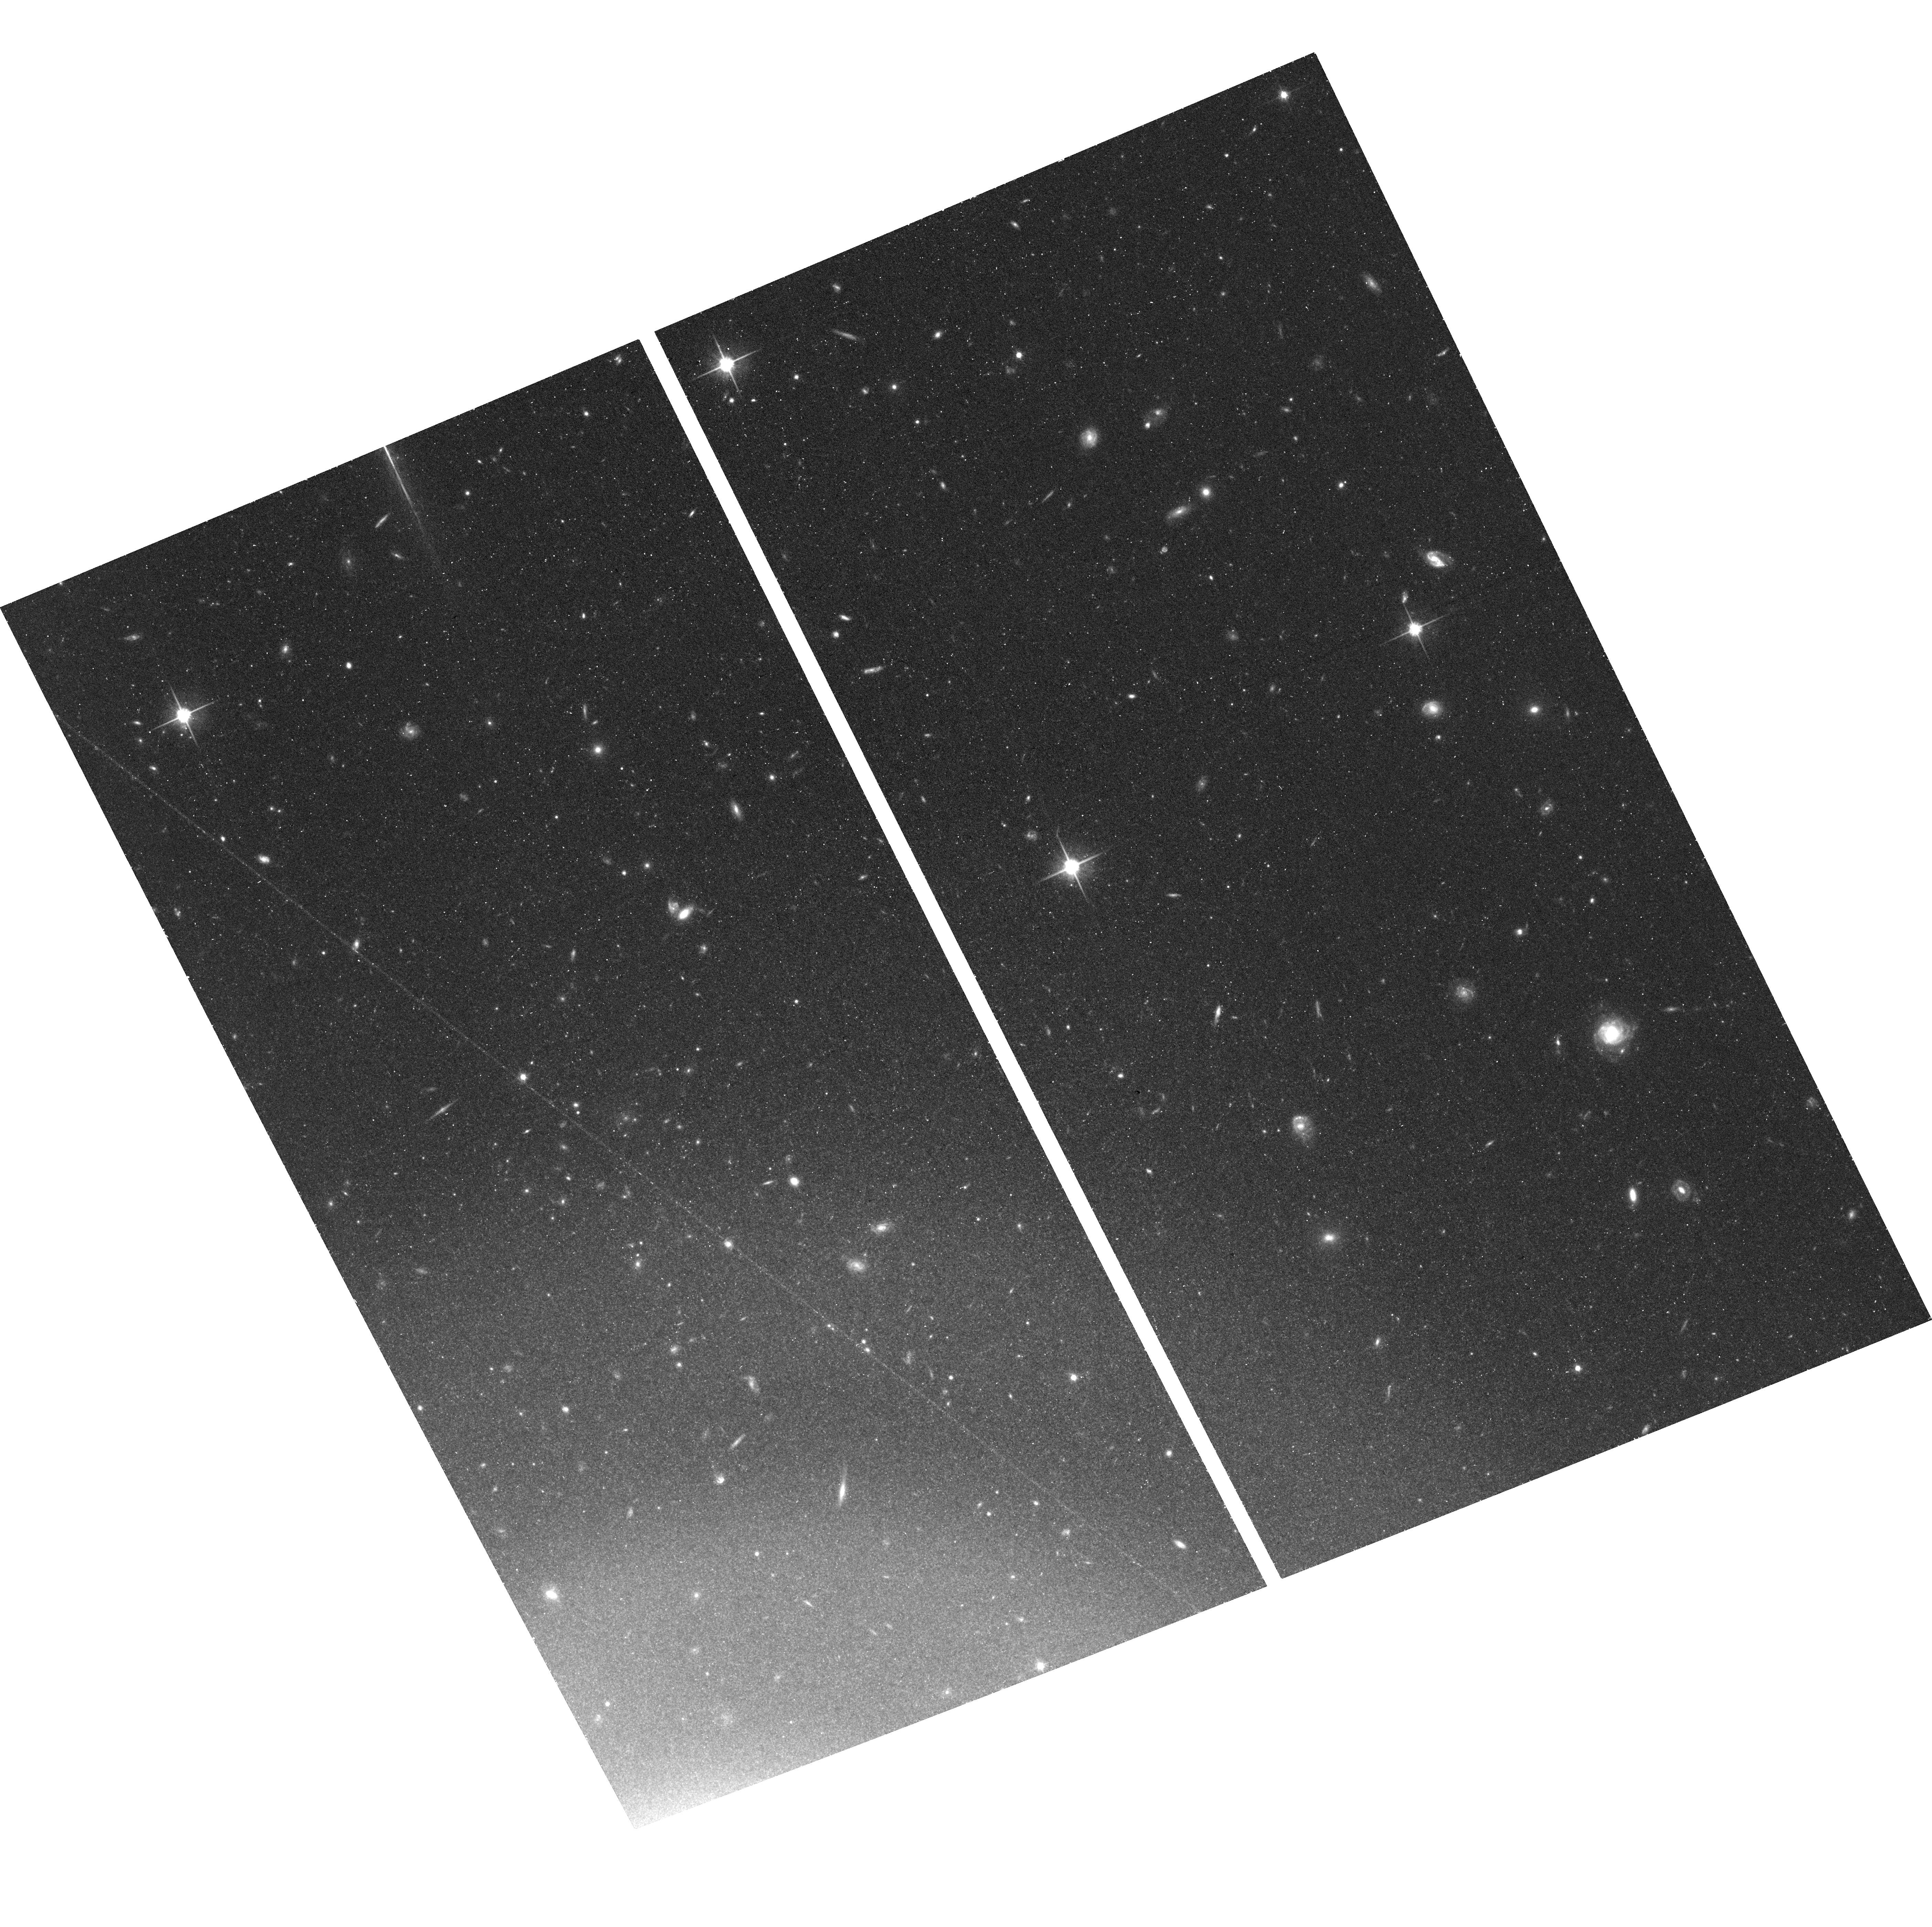
Target: NGC-4457. Instrument: ACS/WFC. Filter: F814W. Exposure: 39 min. Observation ID: hst_16453_01_acs_wfc_f814w_jehz01

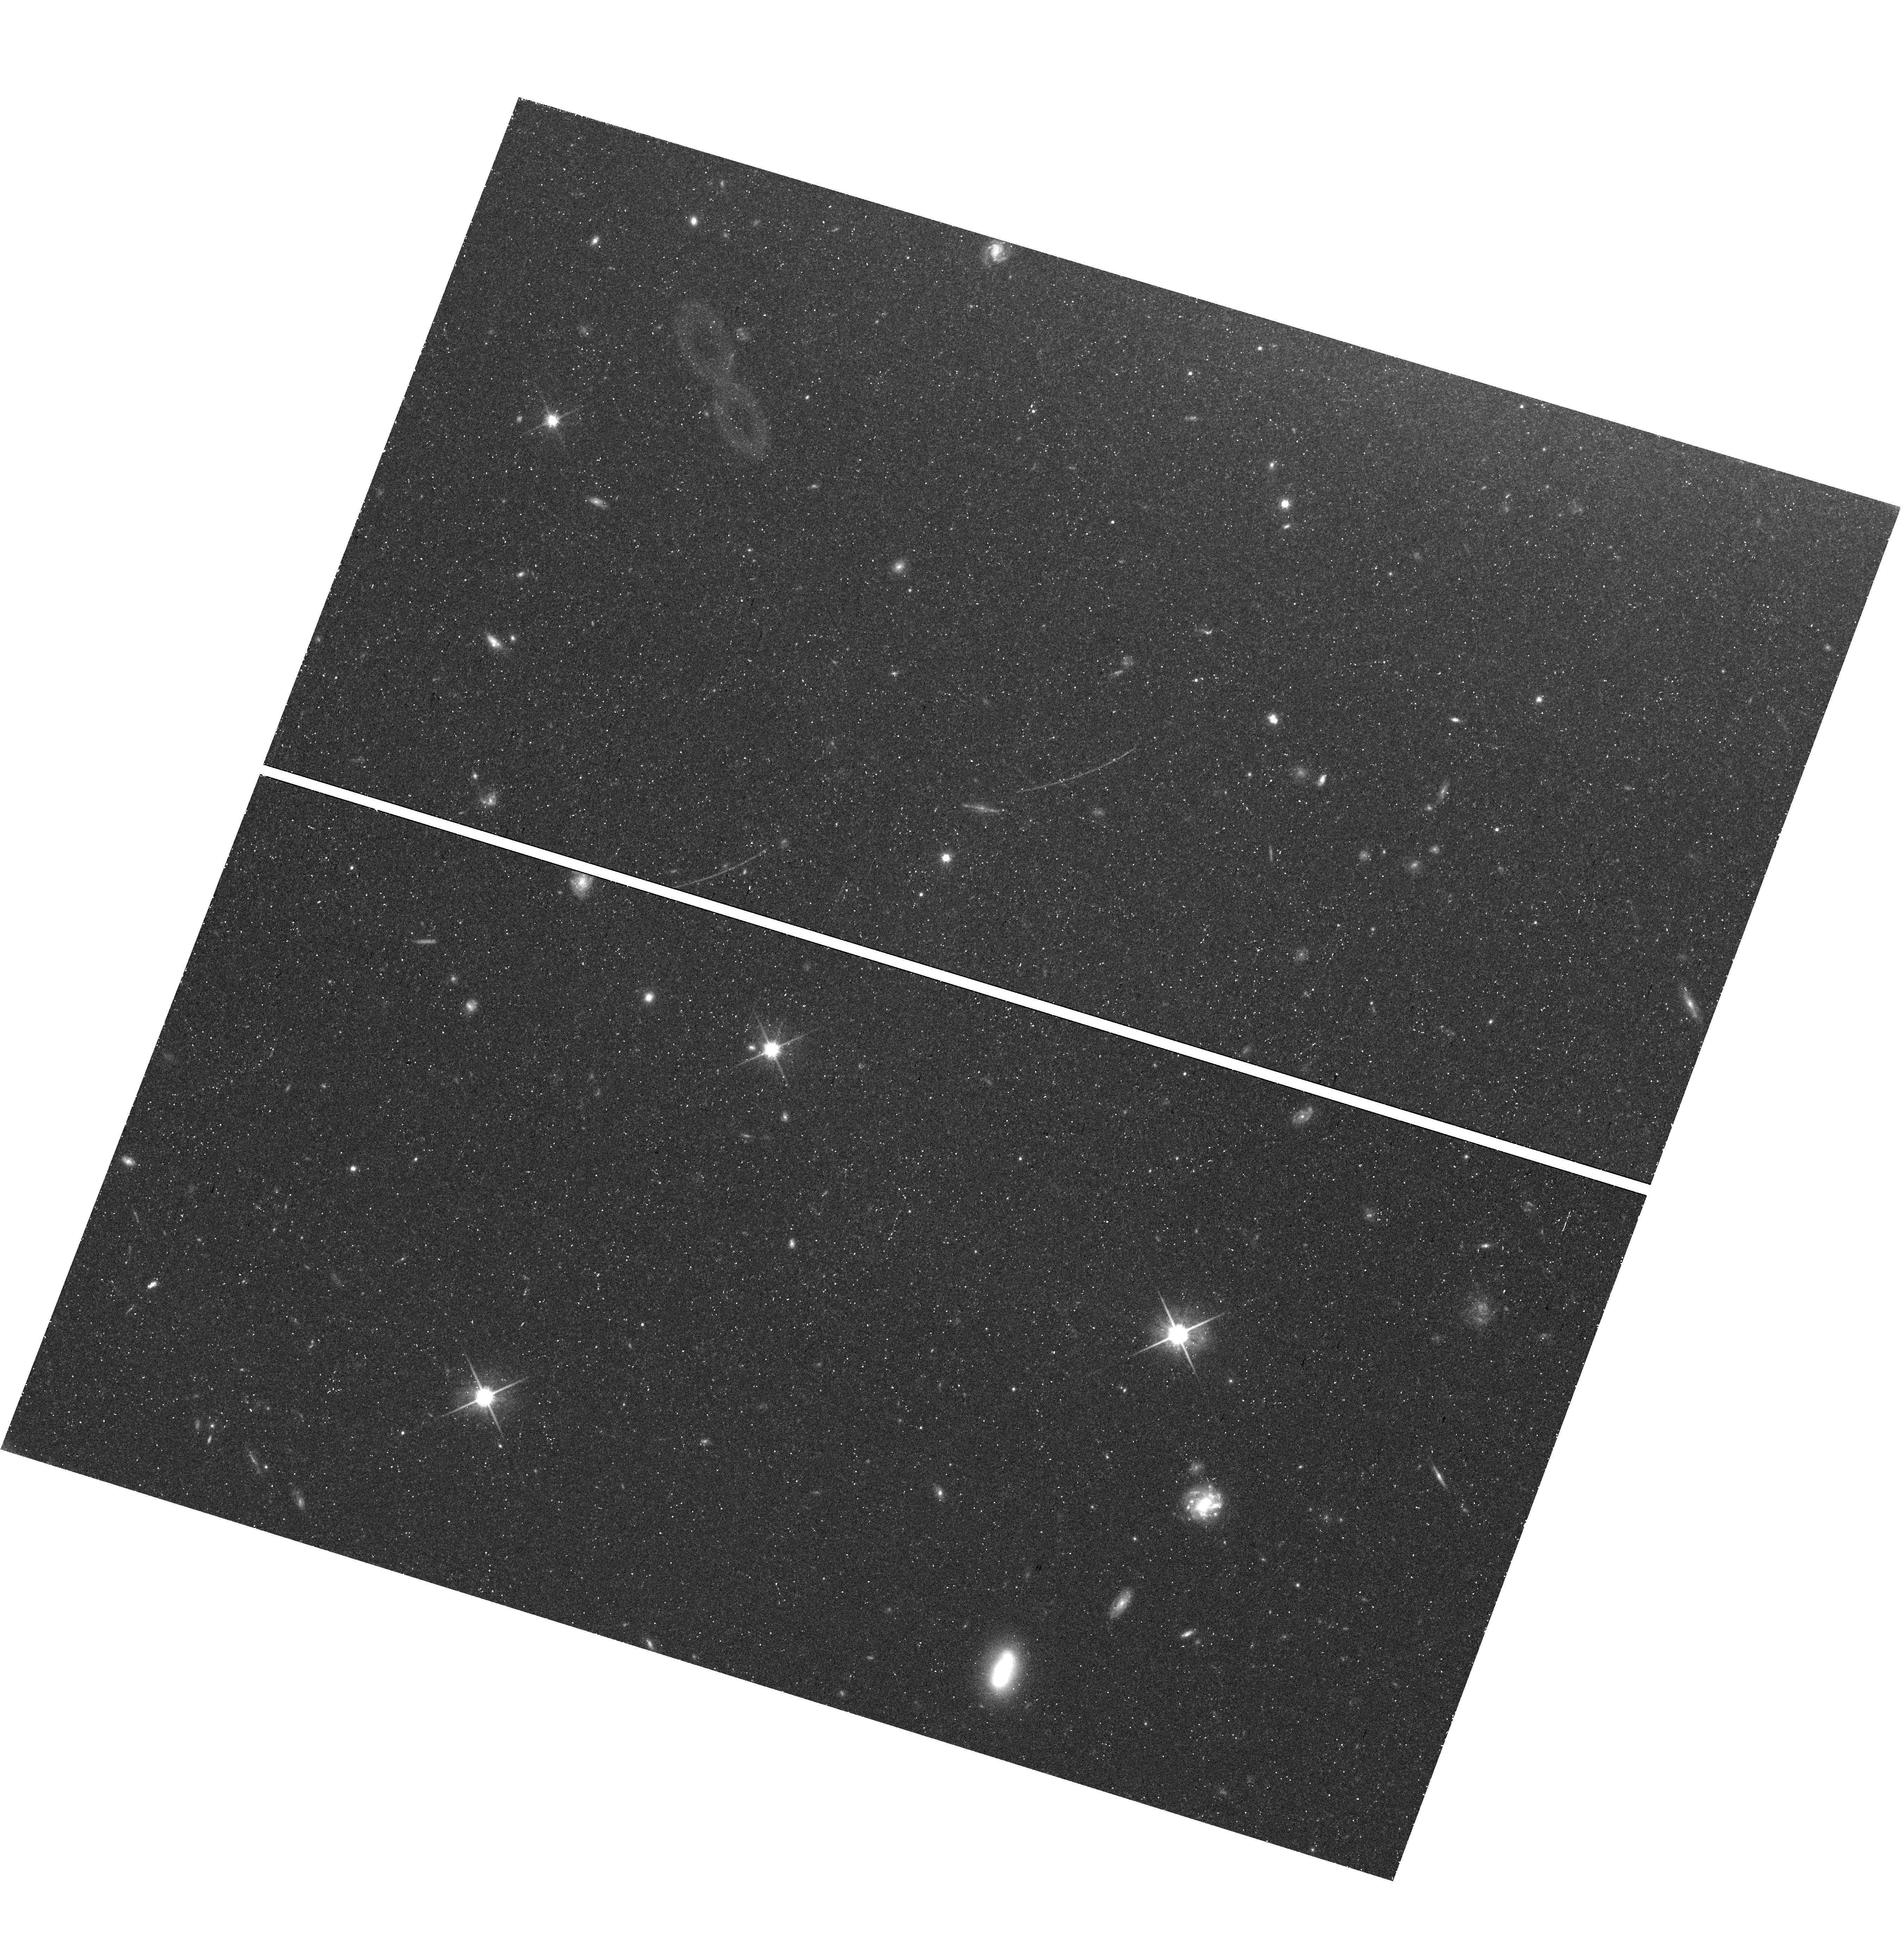
Target: field at RA 187.274°, Dec 3.520°. Instrument: WFC3/UVIS. Filter: F814W. Exposure: 43 min. Observation ID: hst_16453_03_wfc3_uvis_f814w_iehz03

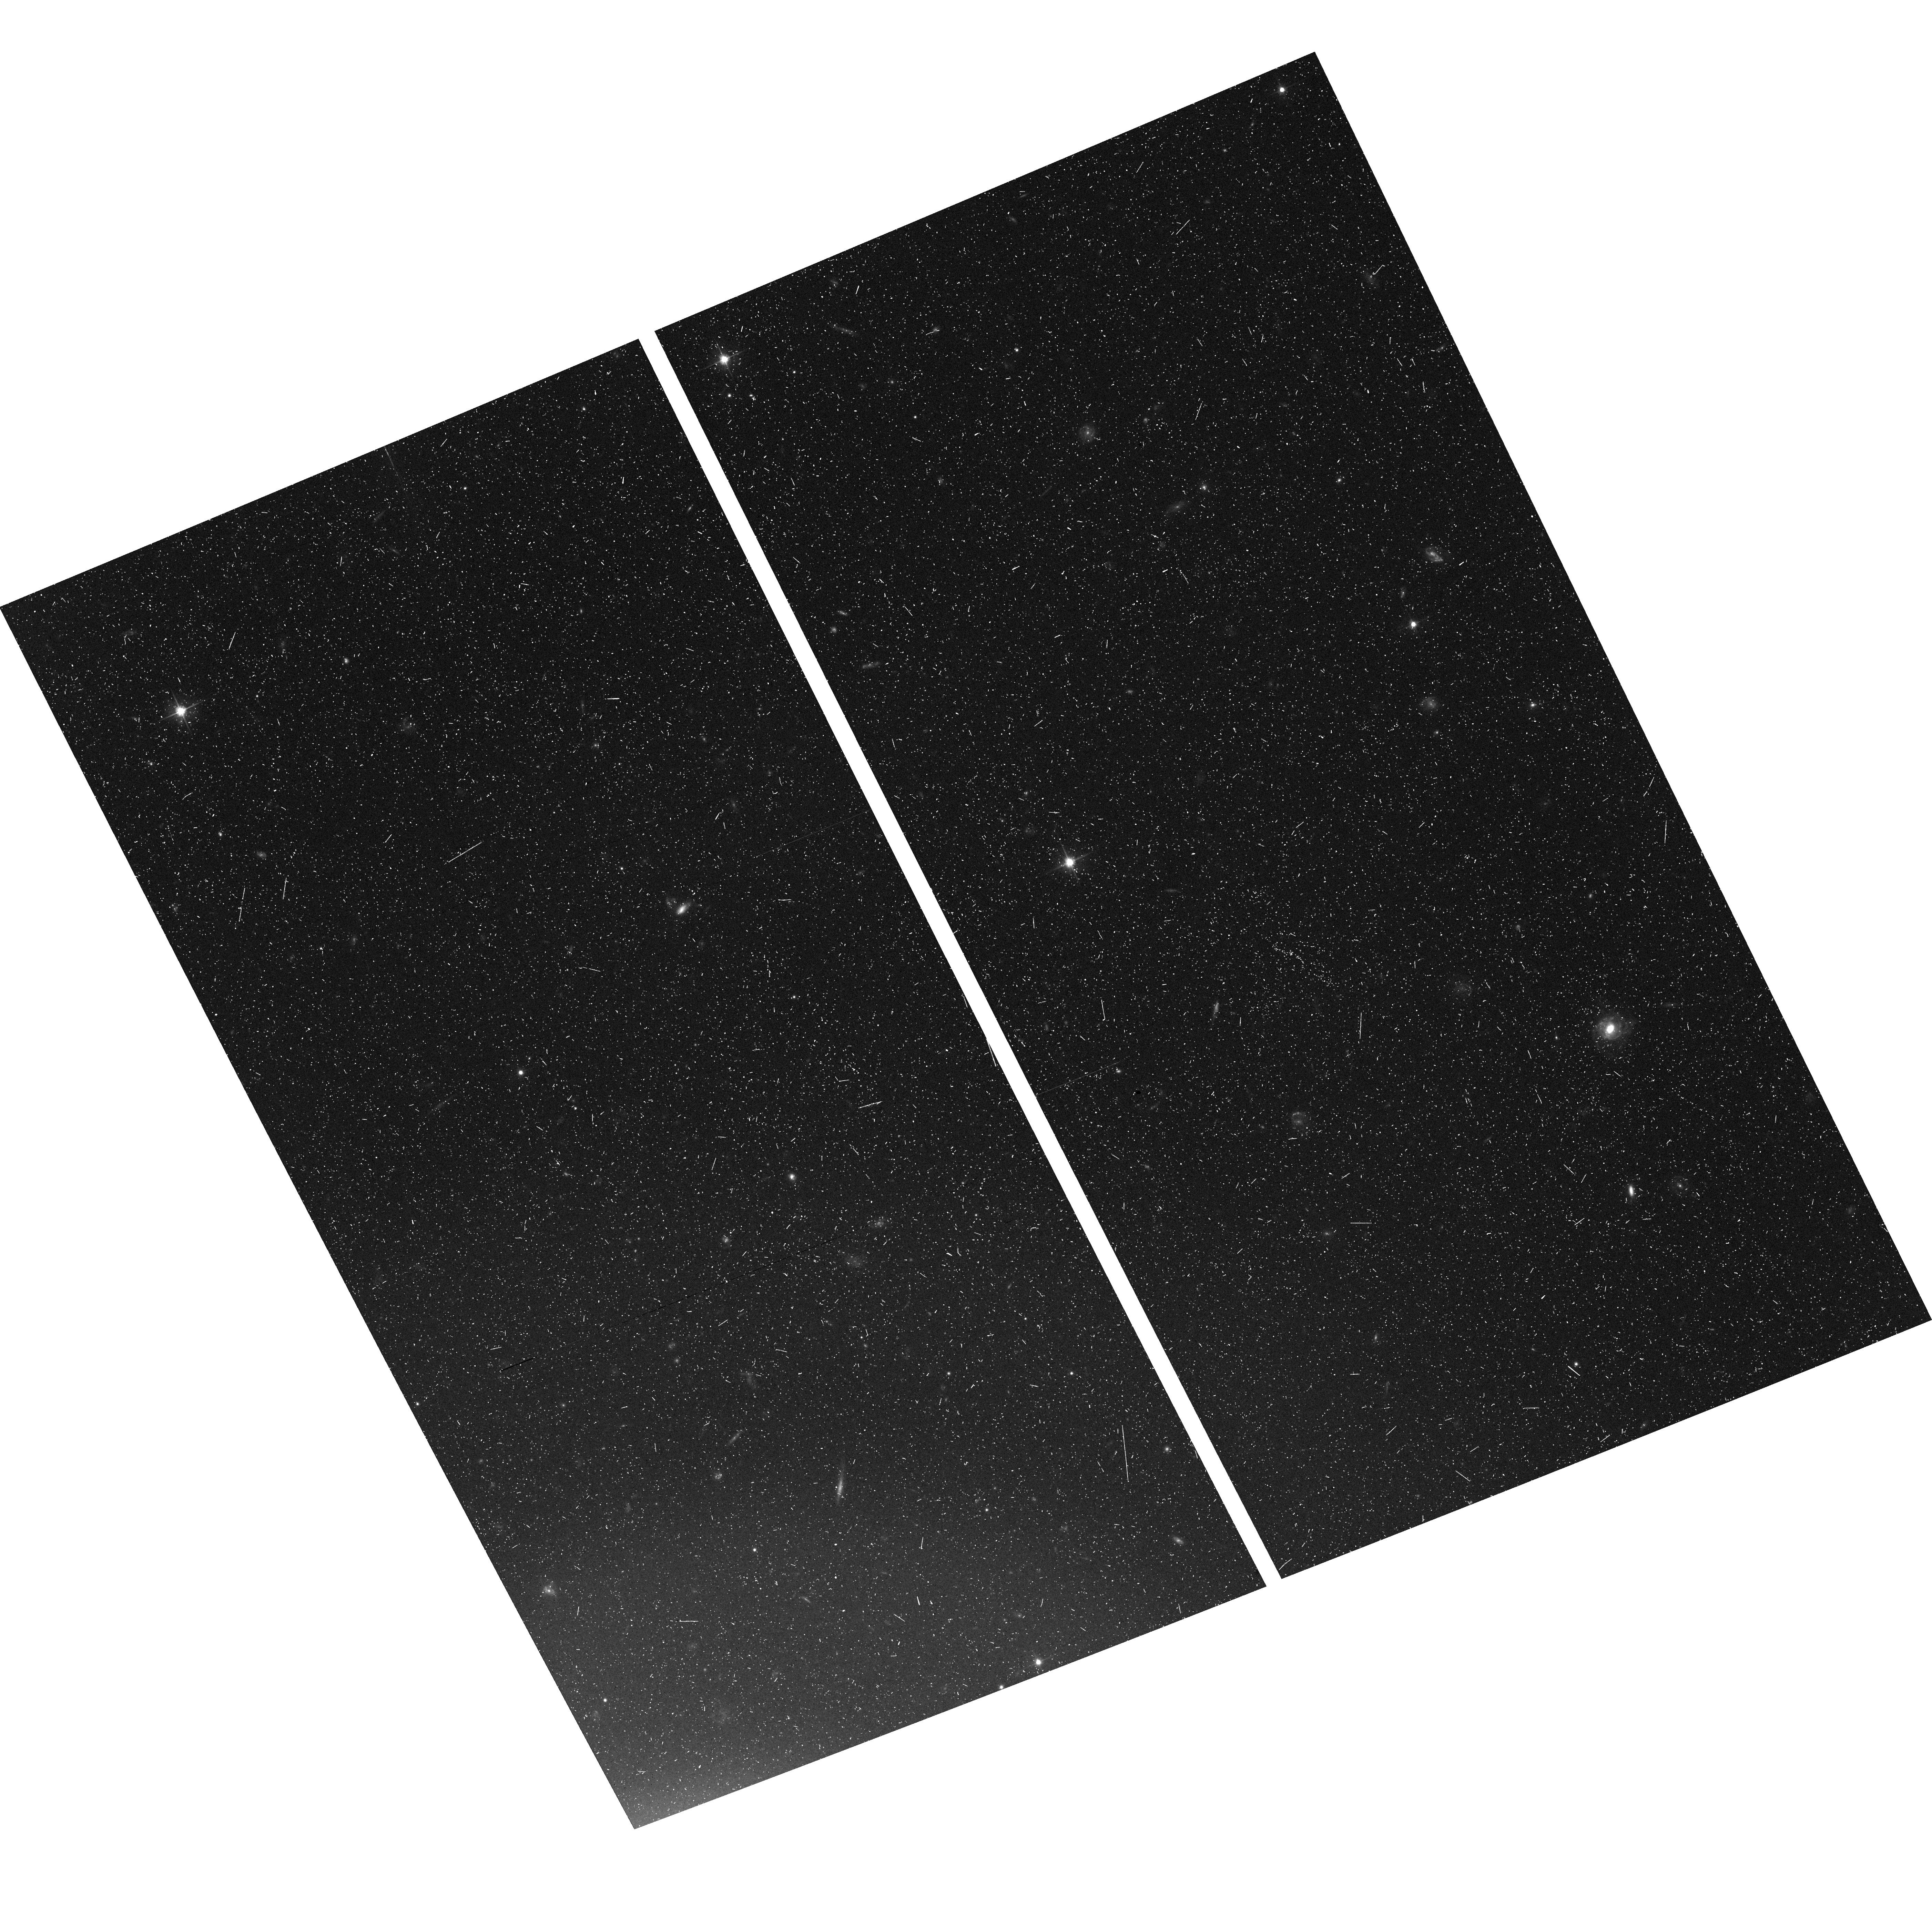
Target: NGC-4457. Instrument: ACS/WFC. Filter: F606W. Exposure: 20 min. Observation ID: hst_16453_53_acs_wfc_f606w_jehz53

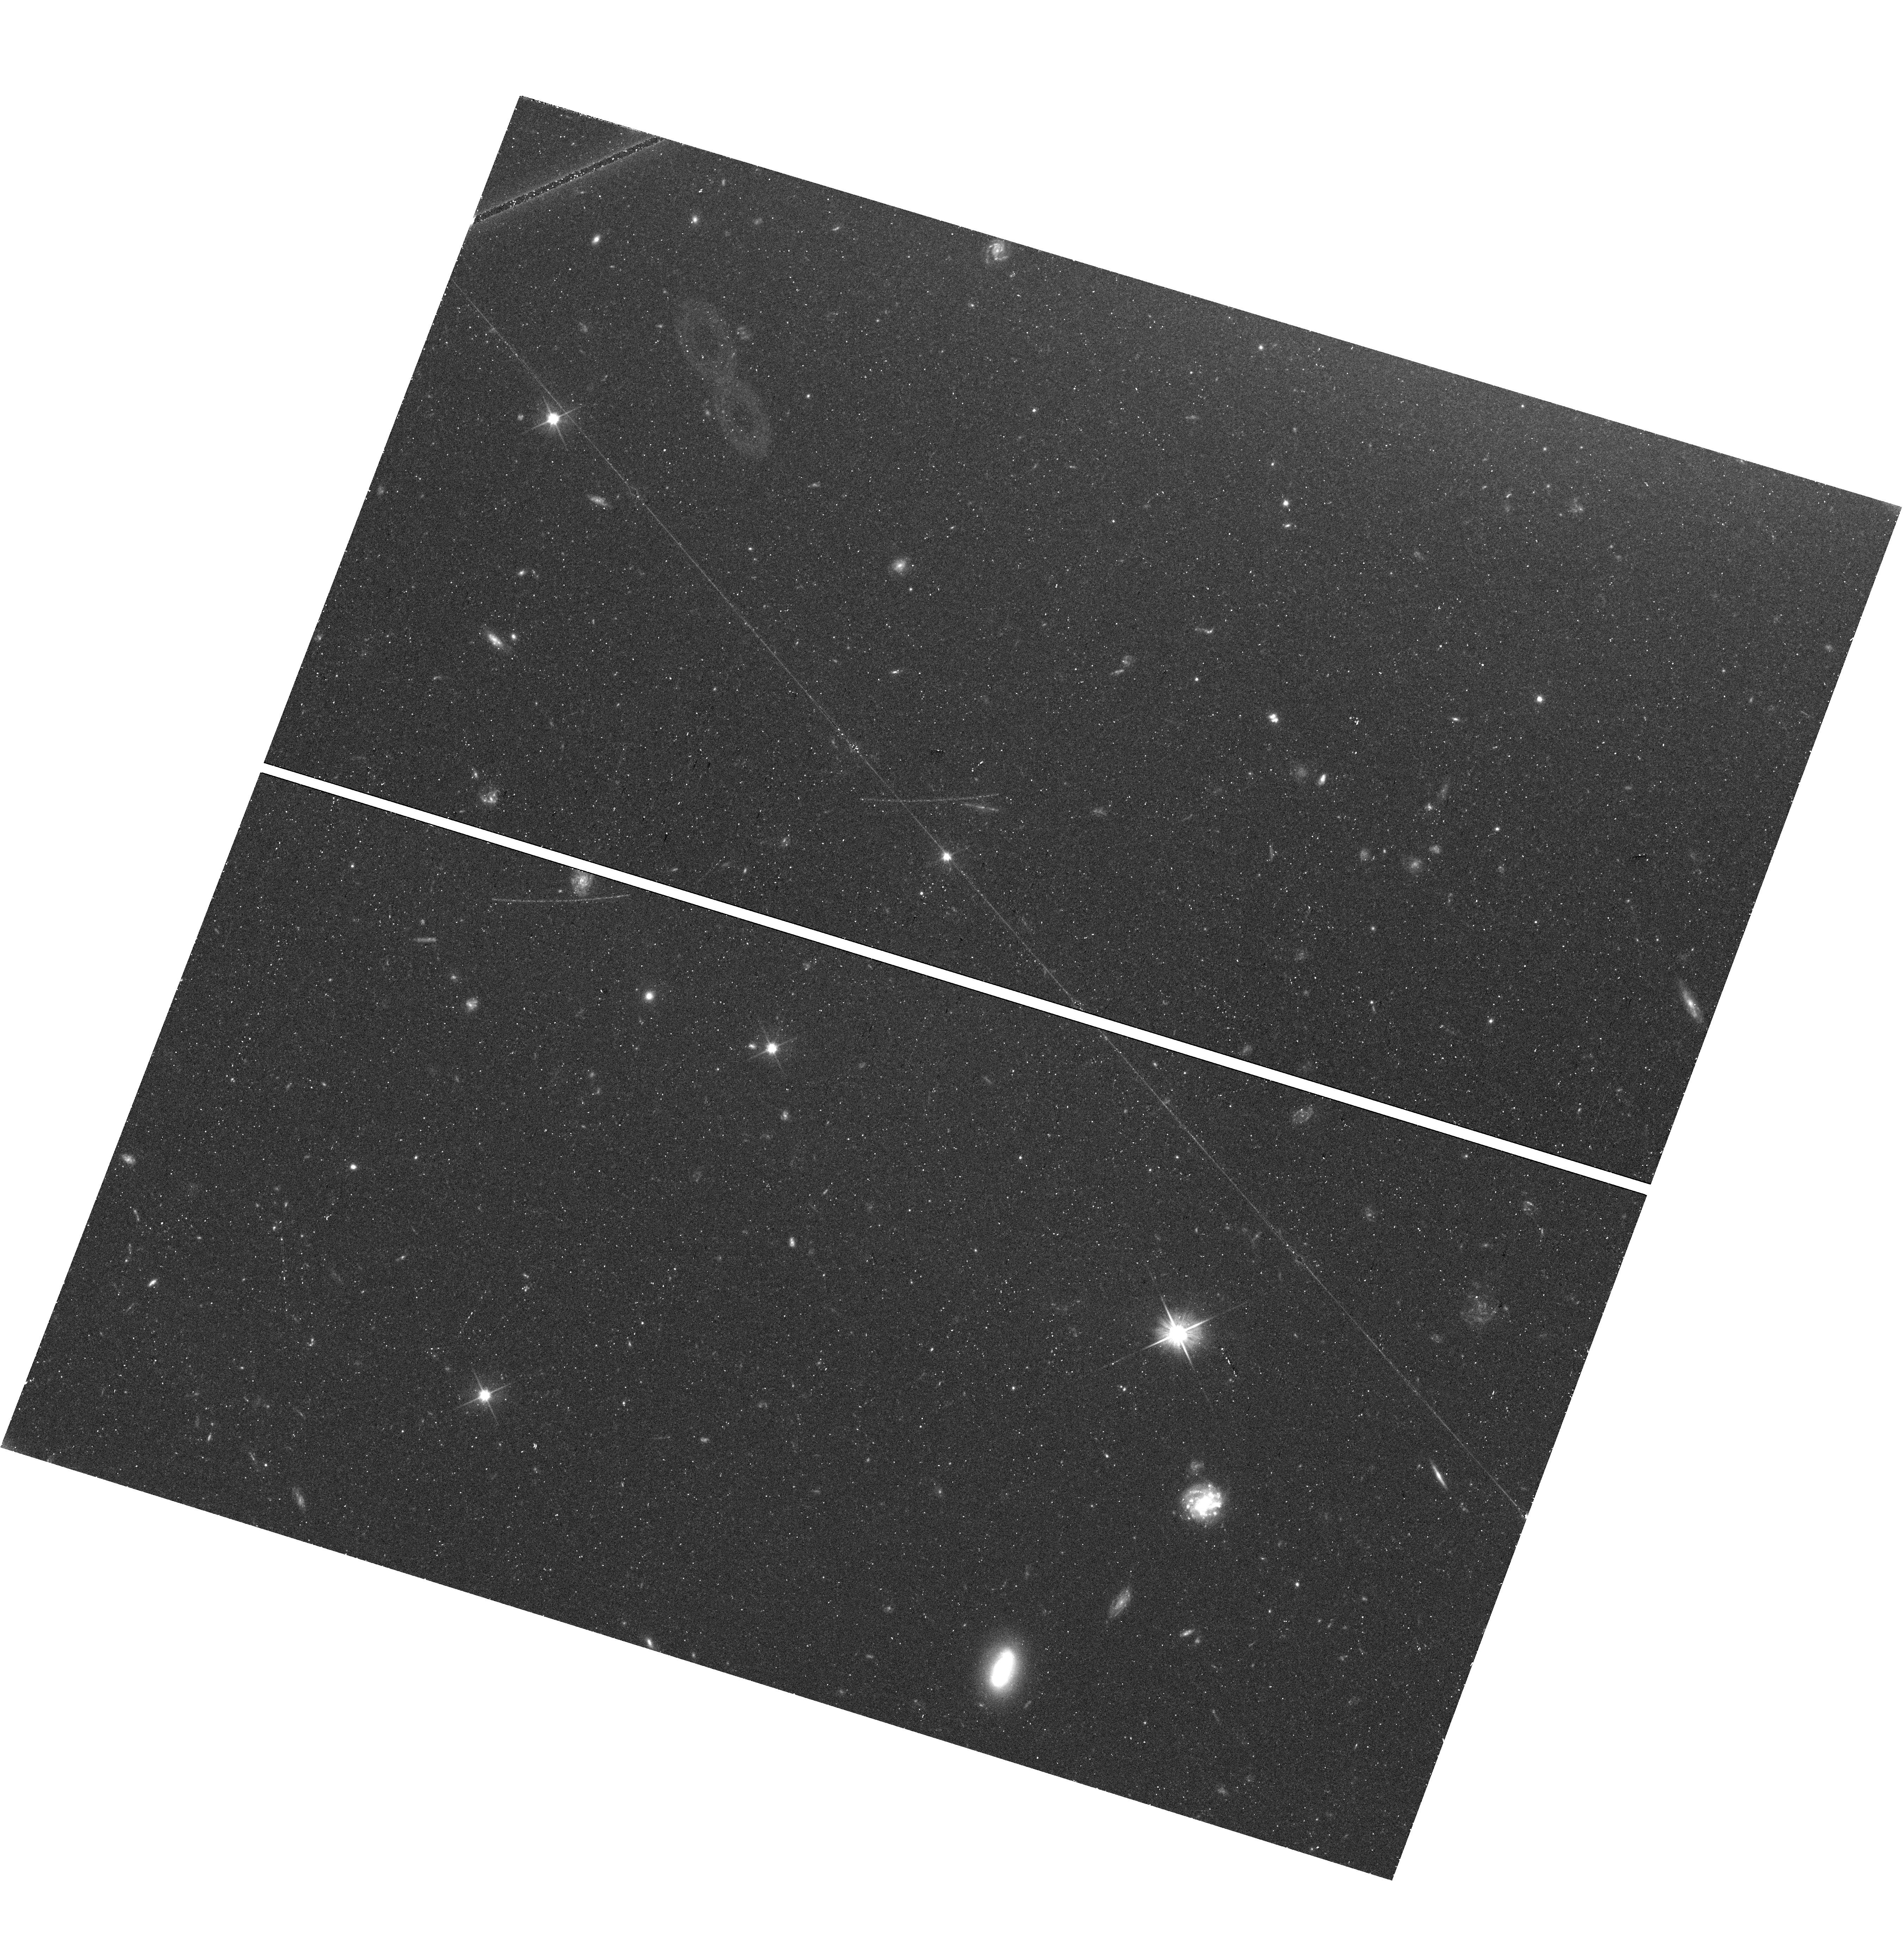
Target: field at RA 187.274°, Dec 3.520°. Instrument: WFC3/UVIS. Filter: F606W. Exposure: 43 min. Observation ID: hst_16453_03_wfc3_uvis_f606w_iehz03

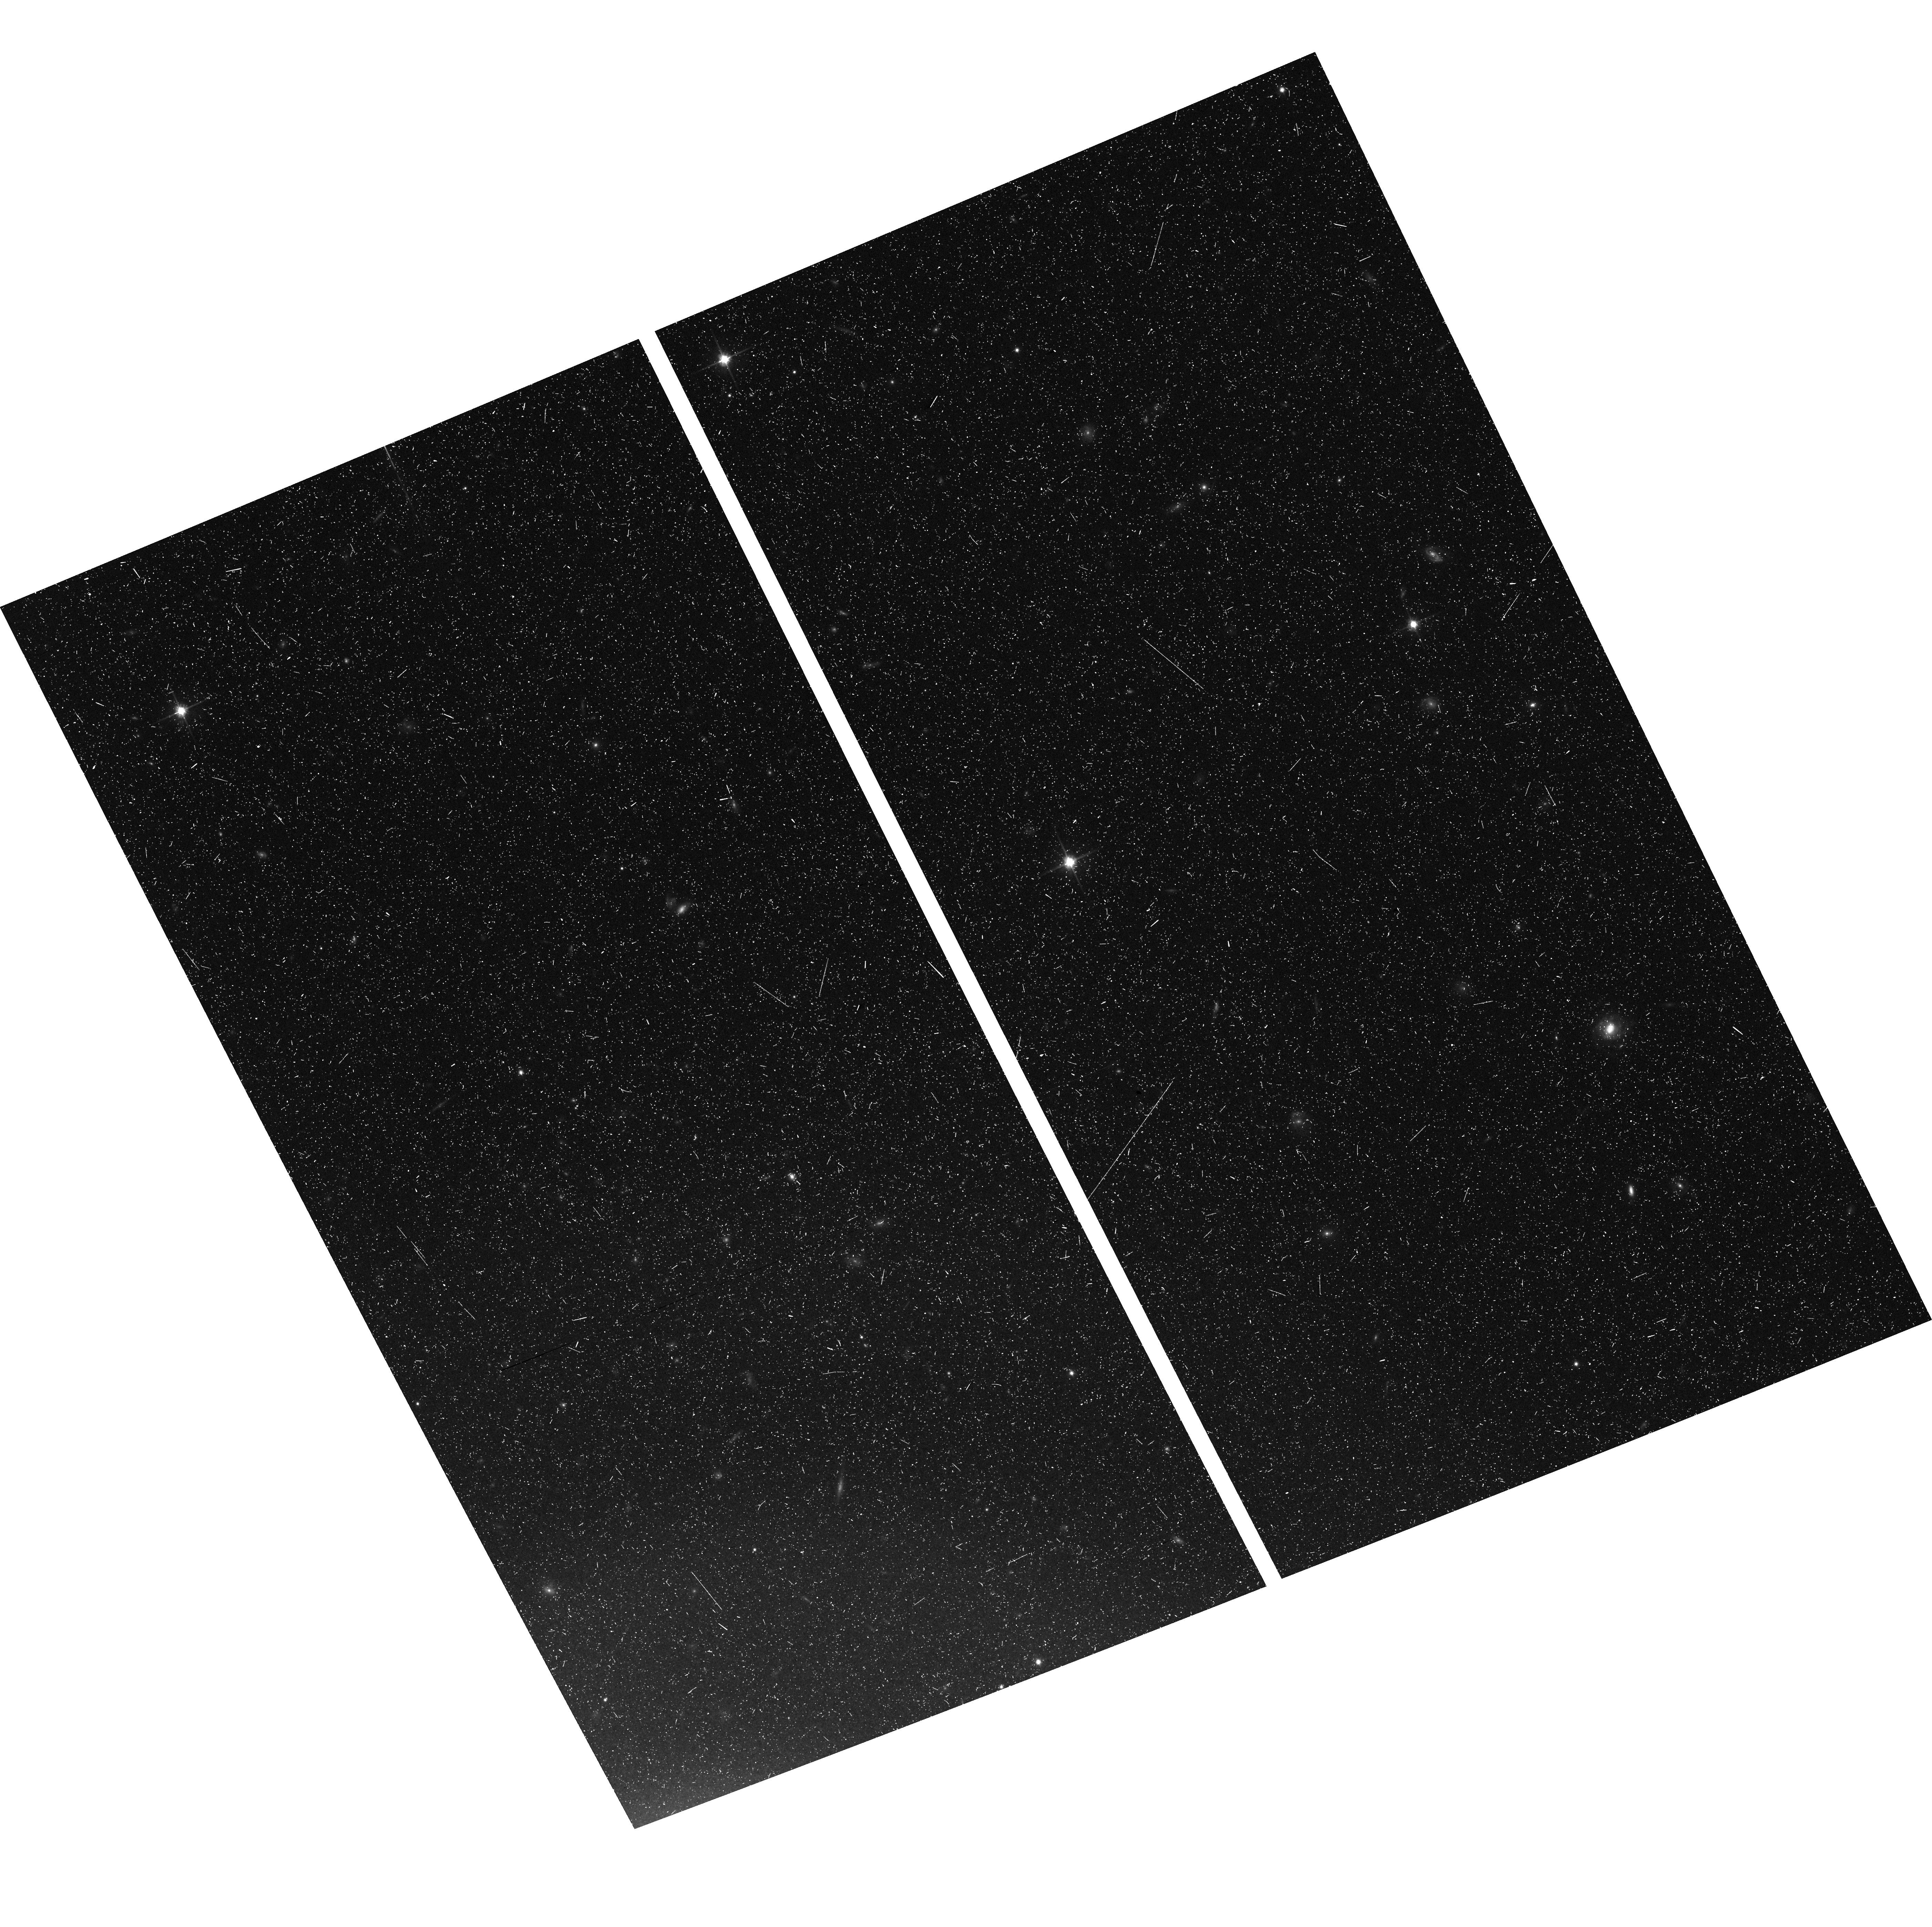
Target: NGC-4457. Instrument: ACS/WFC. Filter: F814W. Exposure: 20 min. Observation ID: hst_16453_53_acs_wfc_f814w_jehz53

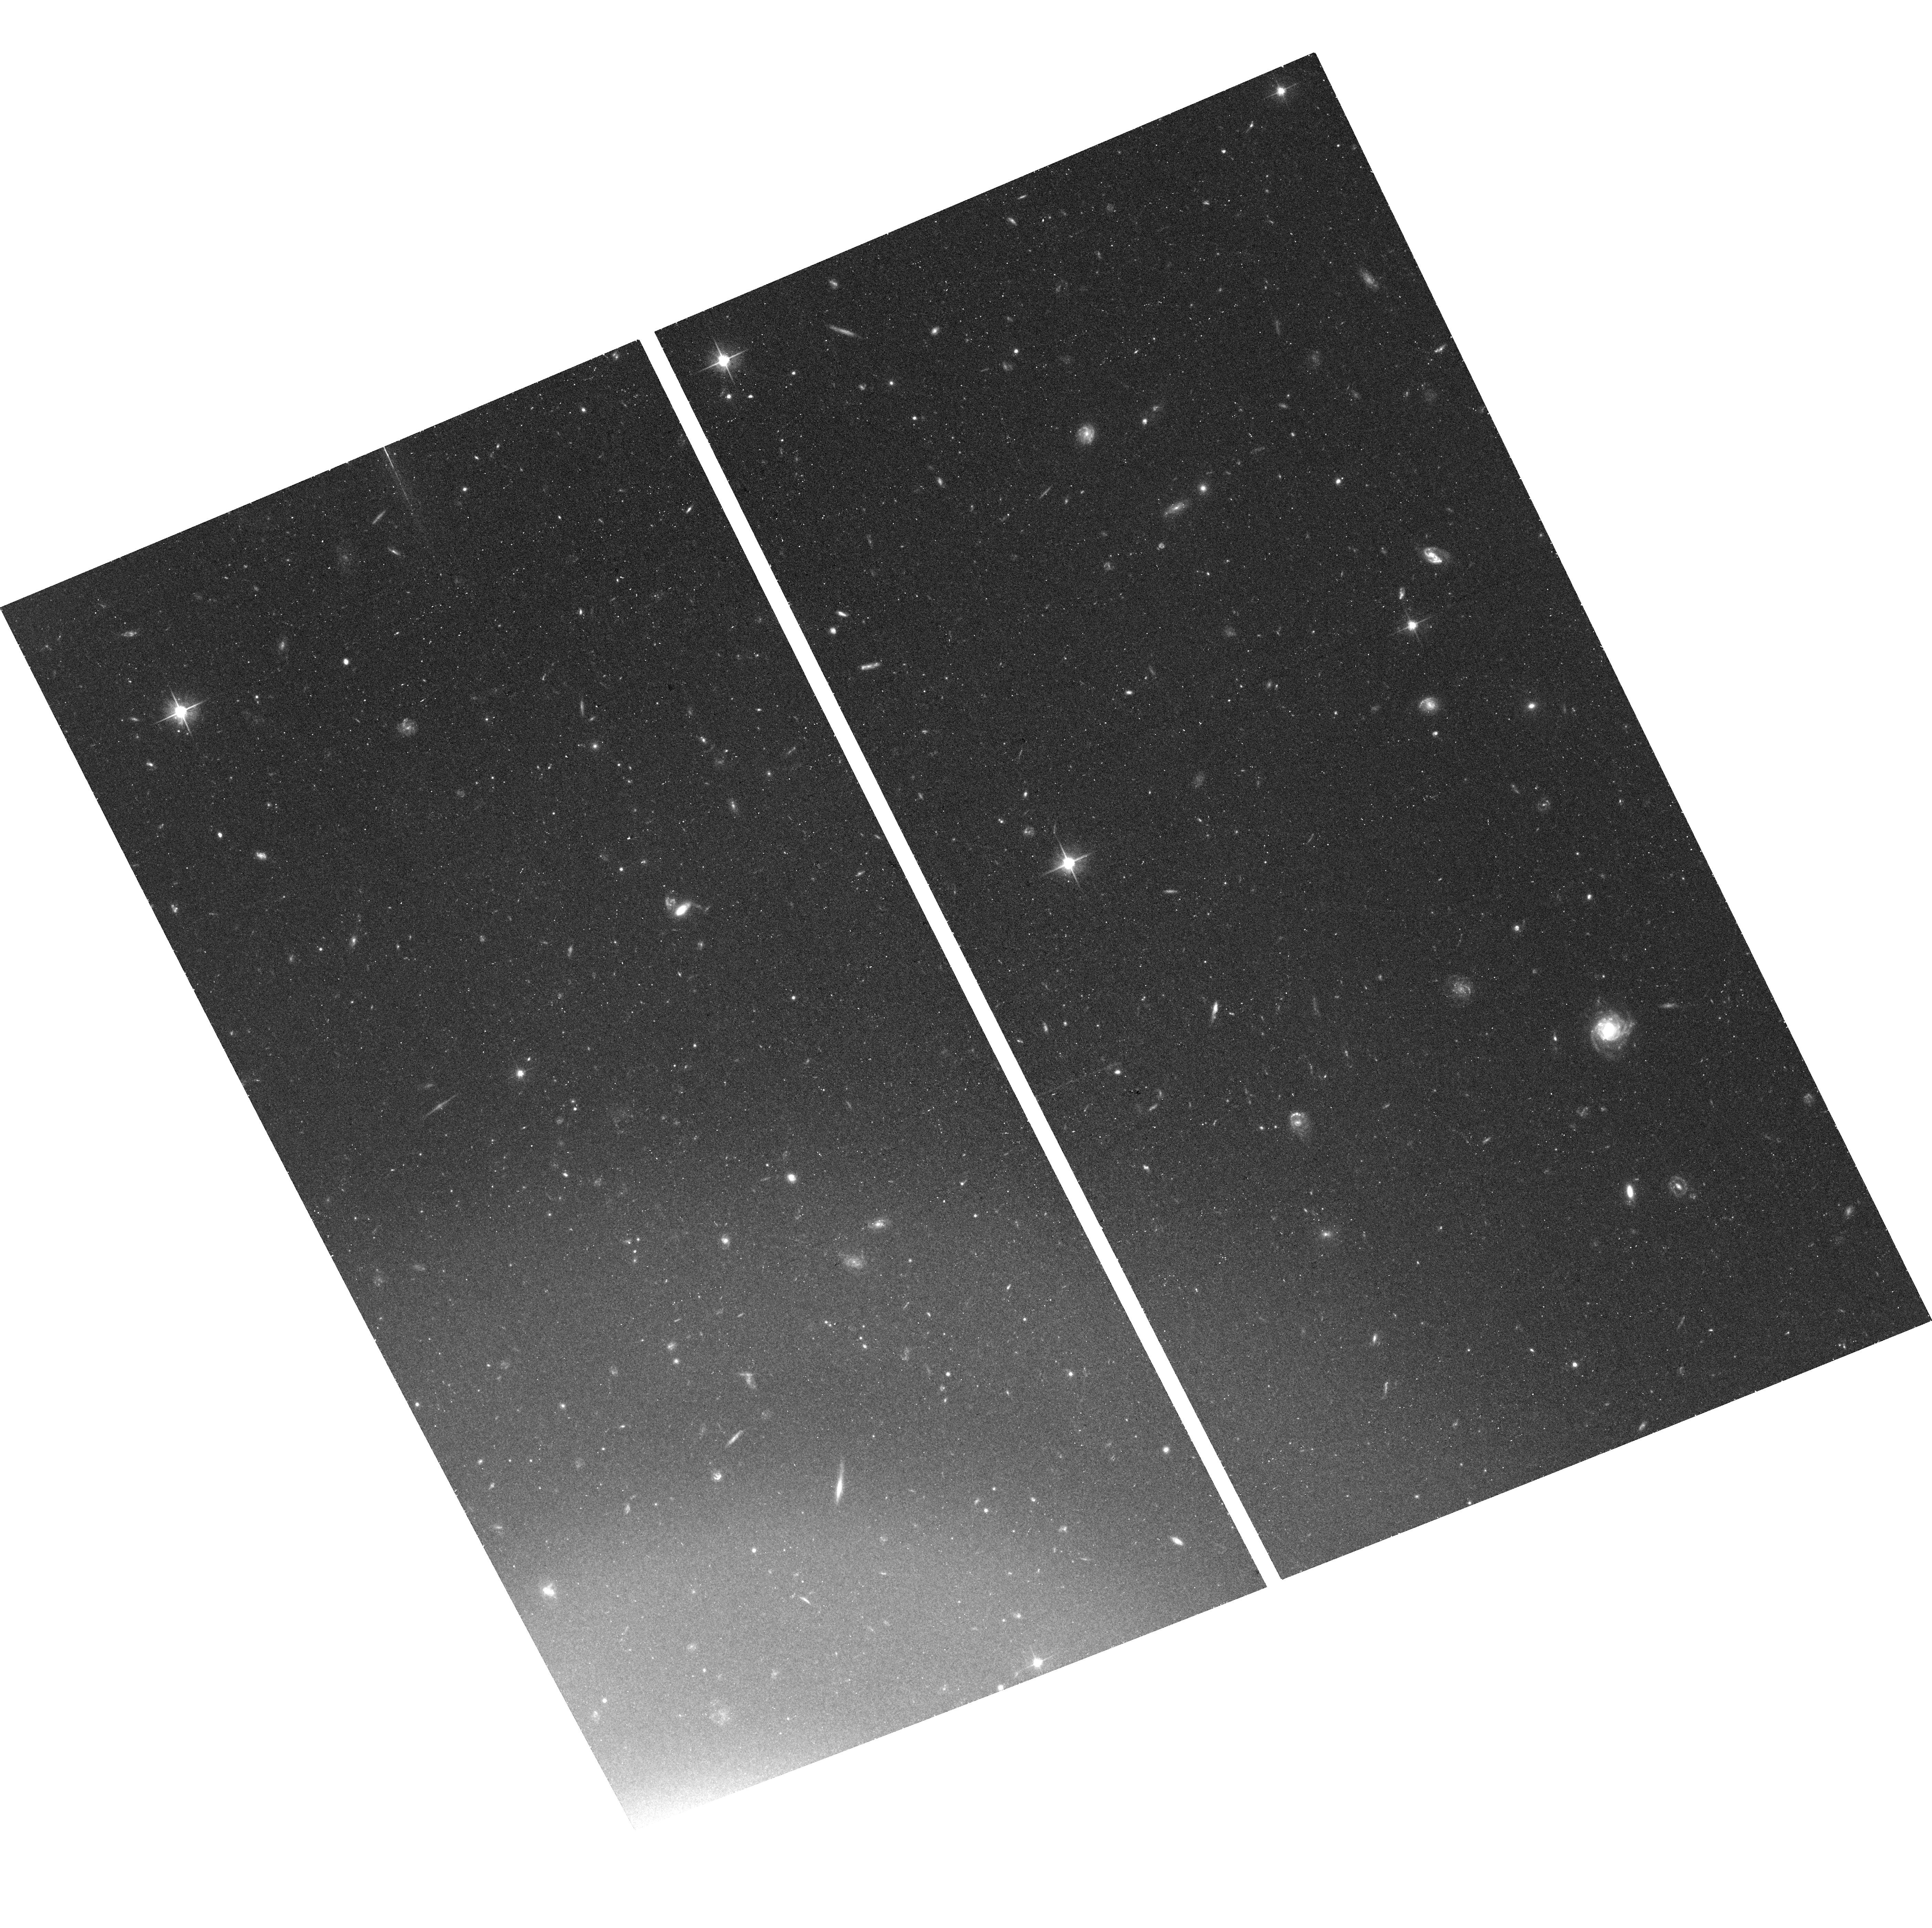
Target: NGC-4457. Instrument: ACS/WFC. Filter: F606W. Exposure: 39 min. Observation ID: hst_16453_03_acs_wfc_f606w_jehz03

Measuring the Distance to SN Ia Host NGC 4457 (PI: McQuinn, Kristen B W)

The local measurement of the Hubble constant, H0, is now in tension with measurements from the distant universe by 4.4 sigma. The local H0 value is based on using Type Ia Supernovae (SNe Ia) as standard candles, calibrated from a small sample (<20) of nearby galaxies and limited by the (in)frequency of SN Ia events. One of the biggest improvements we can make in measuring H0 locally is to increase the number of calibrating systems. A new SN Ia event has just occurred in the nearby galaxy NGC 4457, estimated to be at ~17 Mpc based on the light-curve. The host galaxy is close enough that a precision distance can be made using the tip of the red giant branch (TRGB) method. We propose ACS+WFC3 imaging of the resolved stars in the galaxy to precisely measure the distance and calibrate the SN Ia luminosity. A statistical sample of galaxies with SNe Ia and independent distance measurements is the ultimate goal for improving the local H0 measurement and such a sample is only built galaxy-by-galaxy when a nearby SN Ia occurs. In this context, NGC 4457 is a high priority target for a precision TRGB distance measurement. In addition, the host-galaxy NGC 4457 is a more massive galaxy with little recent star formation. These properties are unique among SNe Ia calibrating systems but common in galaxies in the Hubble flow. SNe Ia in massive hosts standardize to a luminosity up to 10% brighter than those in lower mass hosts, a potential source of systematic uncertainty in the SN Ia distance scale. The new TRGB distance will provide an independent distance to a SN Ia in a galaxy with such properties and enable a comparison with SN Ia luminosity offsets estimated from galaxy redshifts.